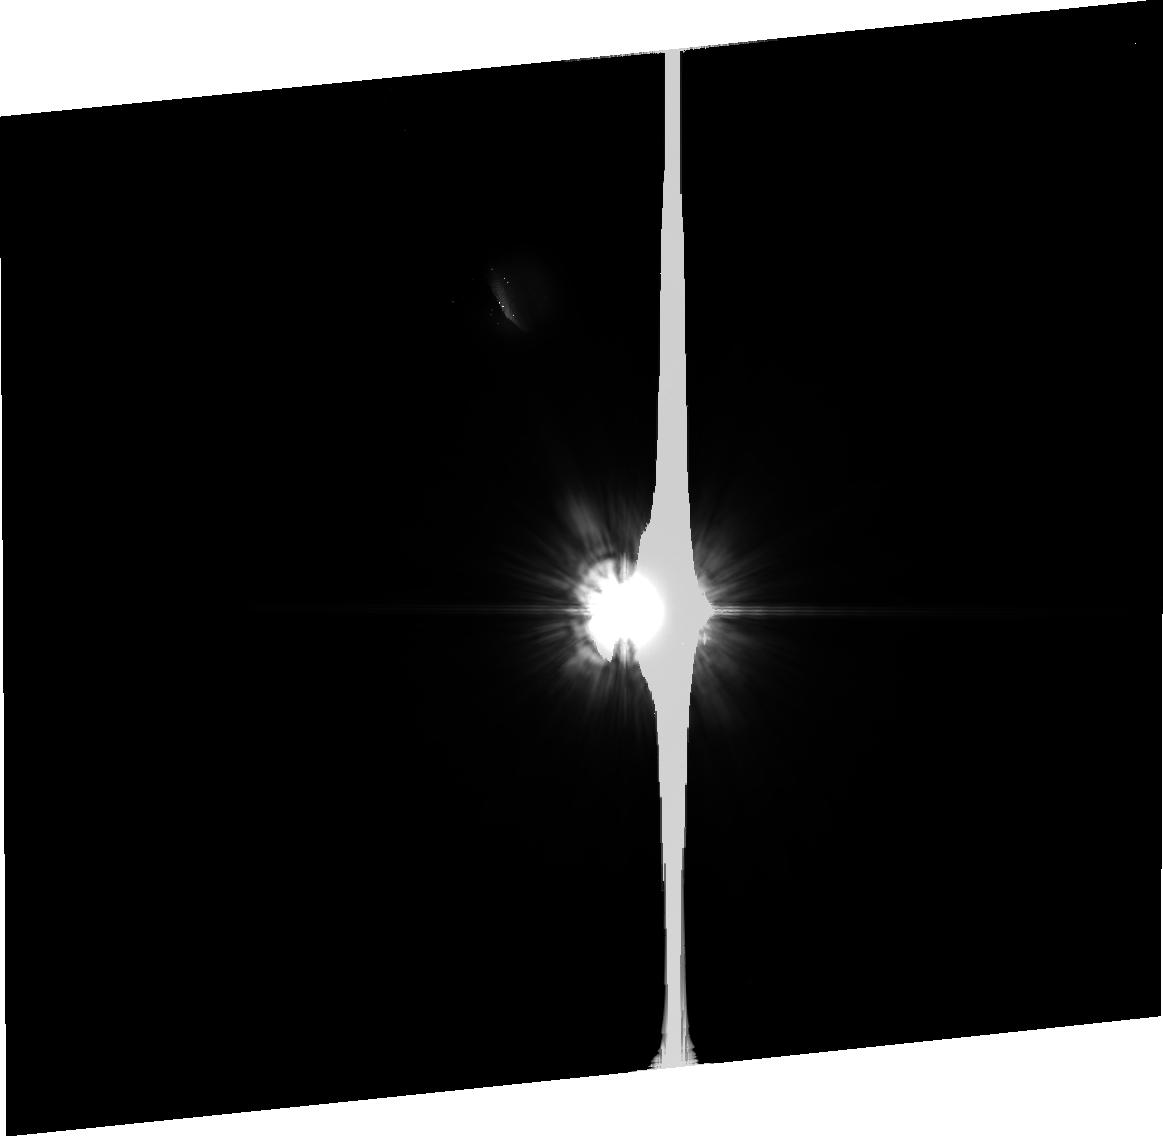
Target: PSF-HD-73752
Instrument: ACS/HRC
Filter: F606W
Exposure: 35 min
Observation ID: j9ps26020

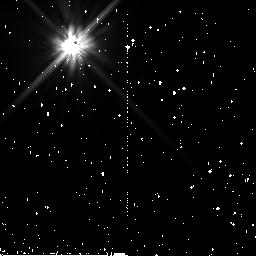
Target: HD-33636
Instrument: NICMOS/NIC2
Filter: F110W
Exposure: 38 min
Observation ID: n9ps92010

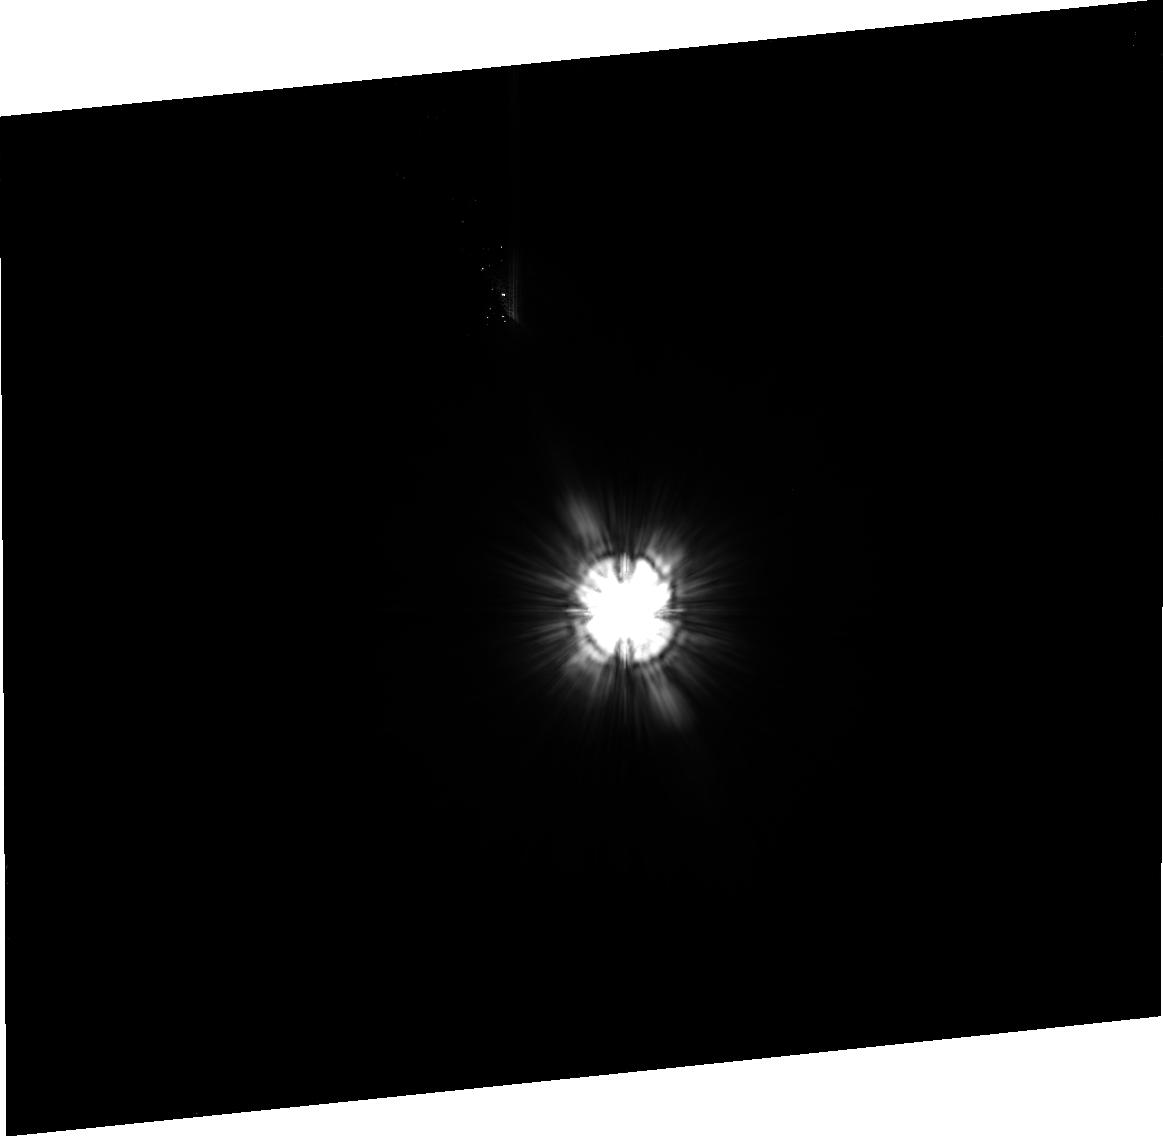
Target: HD-119124
Instrument: ACS/HRC
Filter: F606W
Exposure: 36 min
Observation ID: j9ps14020

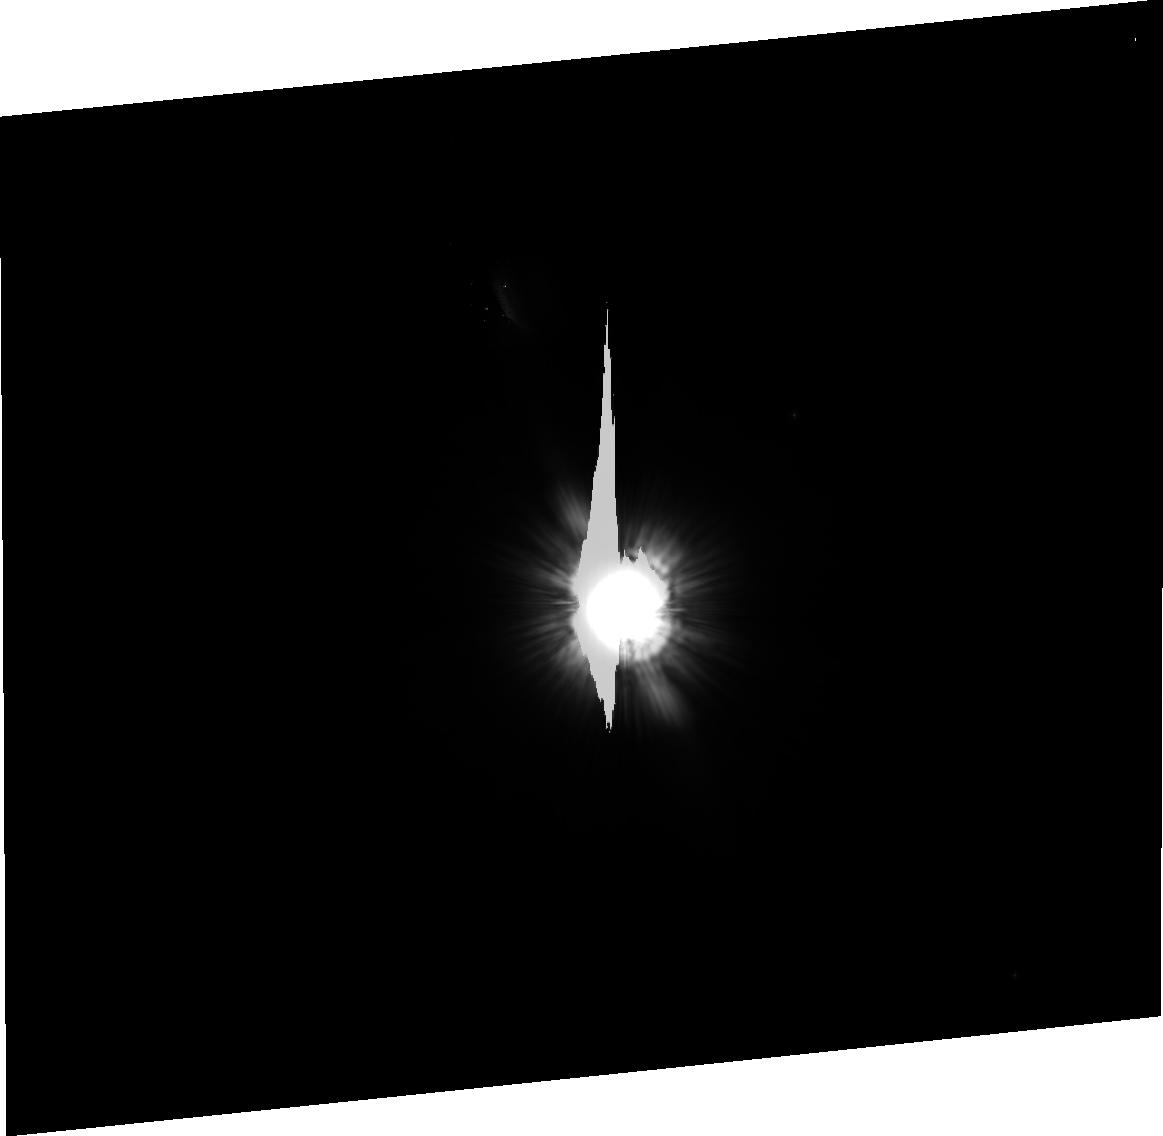
Target: HD-202275
Instrument: ACS/HRC
Filter: F606W
Exposure: 34 min
Observation ID: j9ps17020

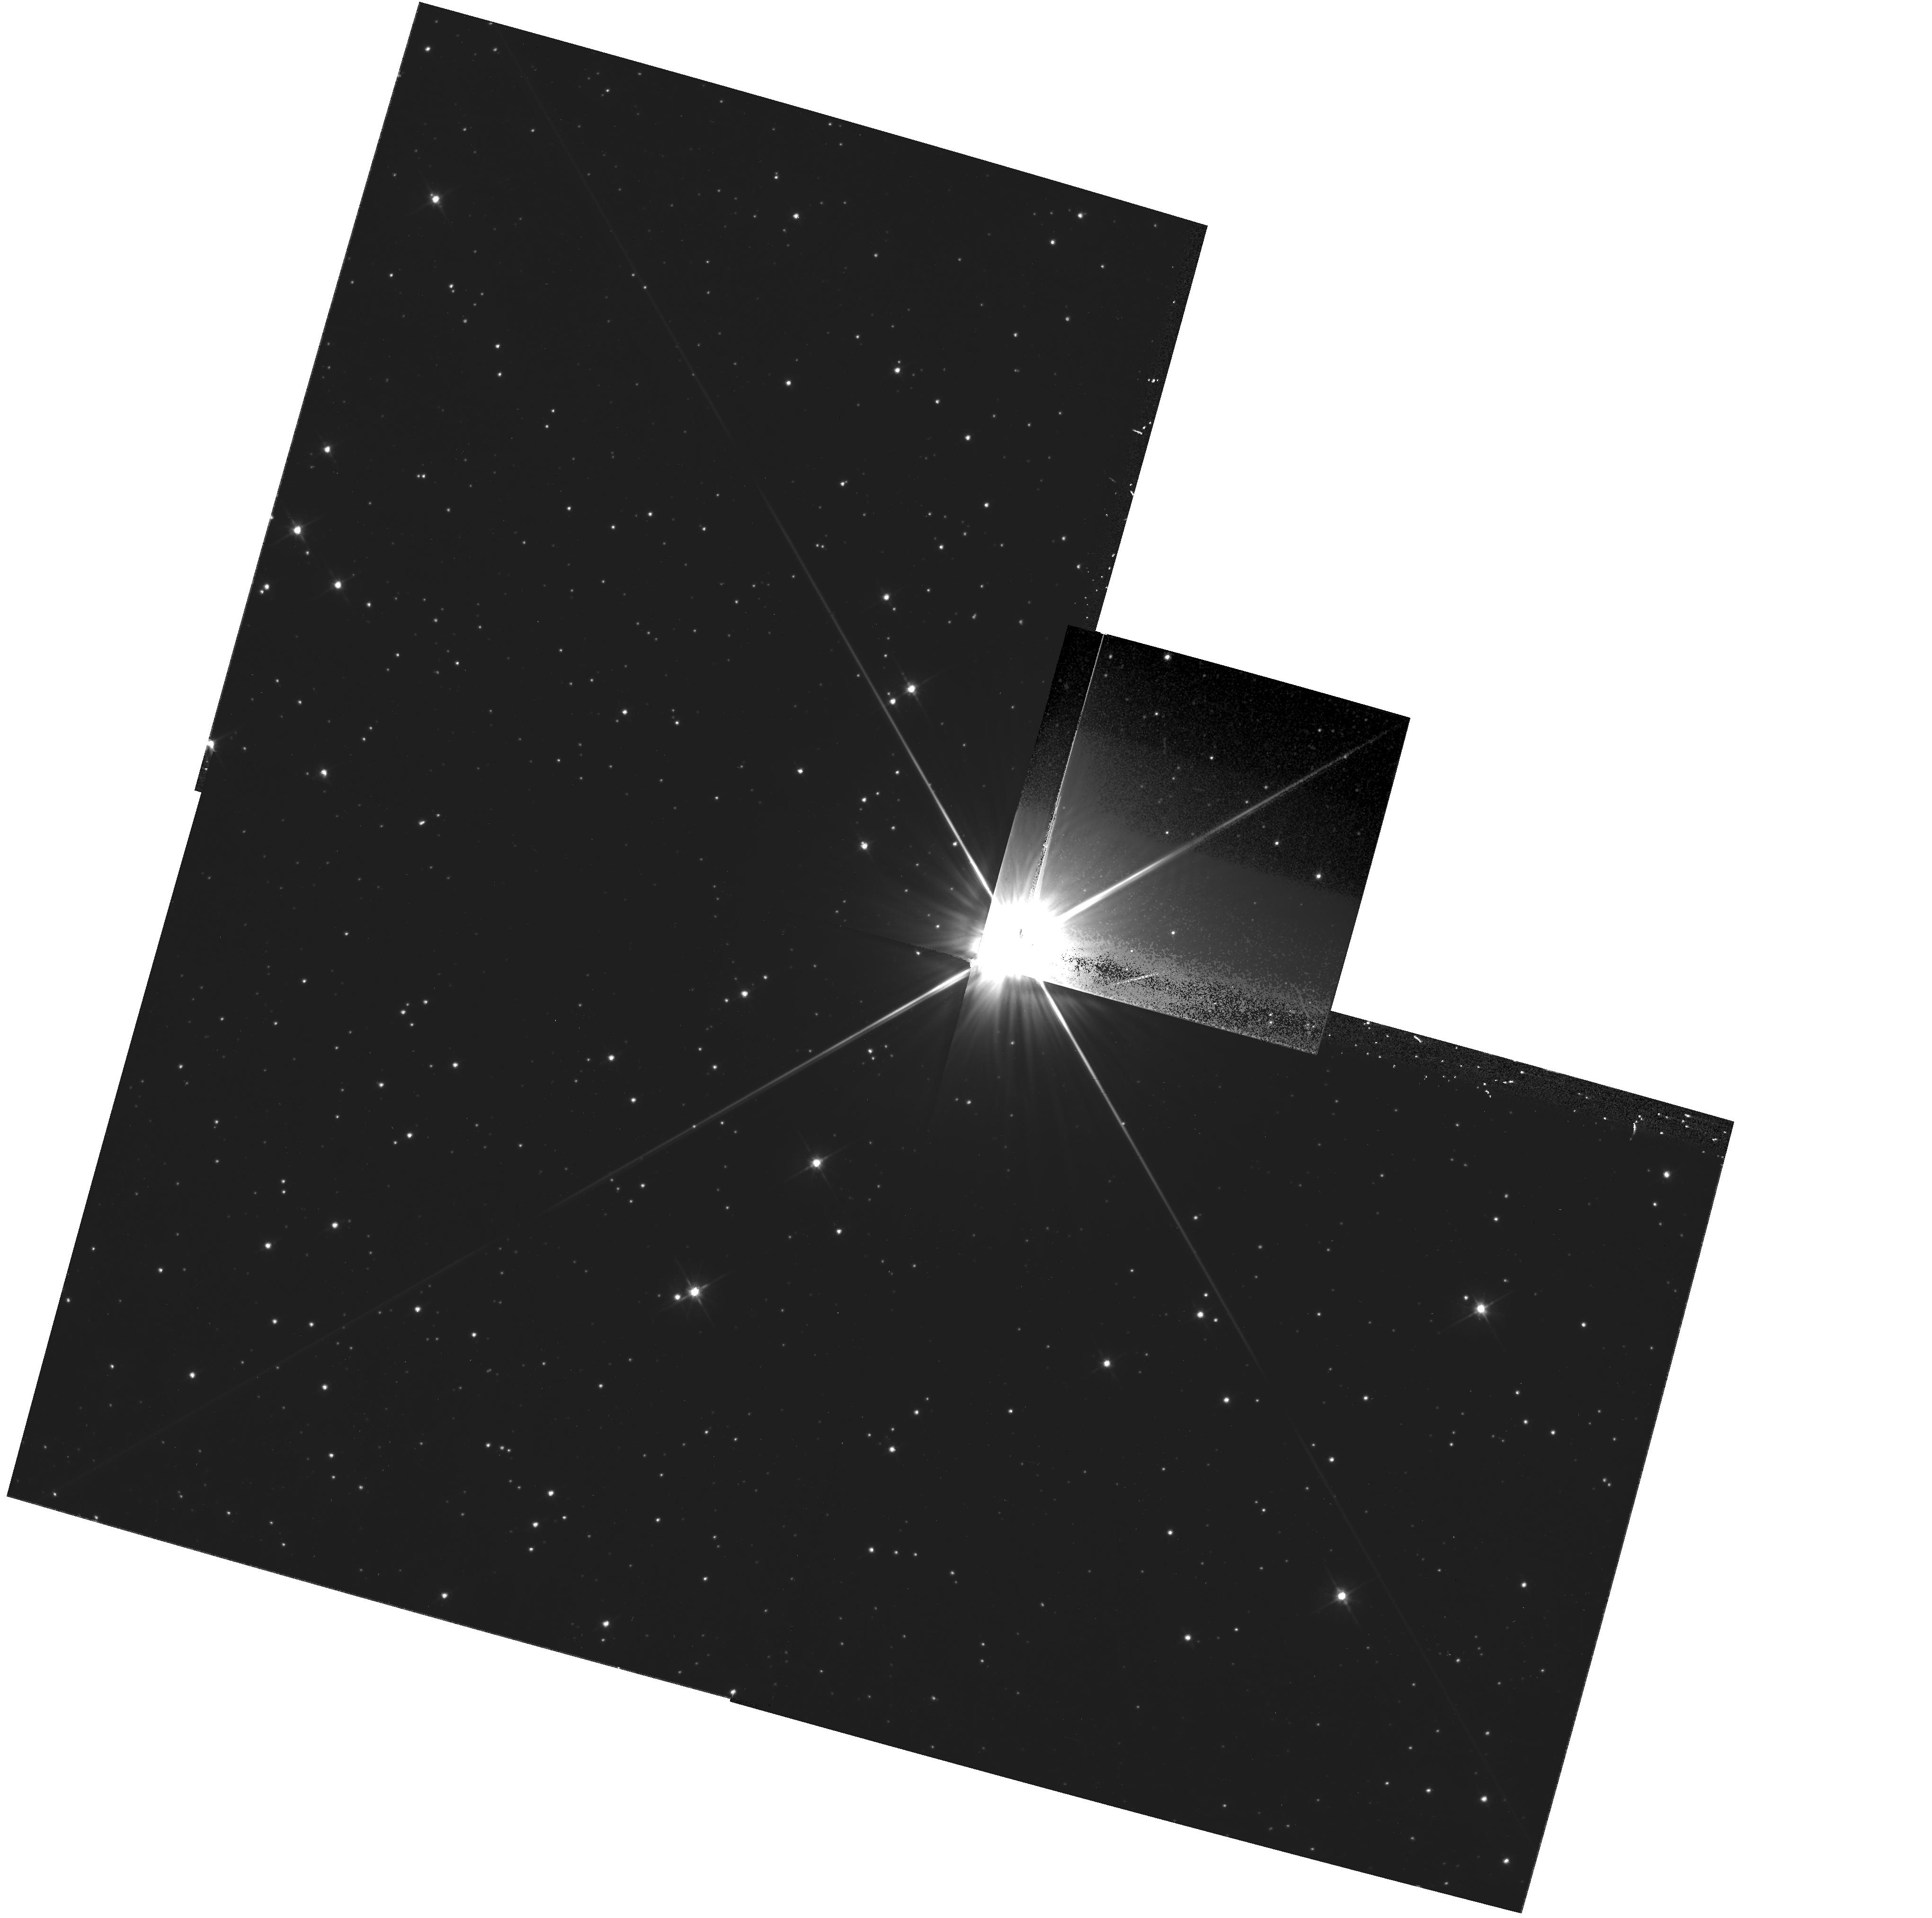
Target: HD-155826
Instrument: WFPC2/PC
Filter: F606W
Exposure: 27 min
Observation ID: hst_10896_81_wfpc2_pc_f606w_u9ps81

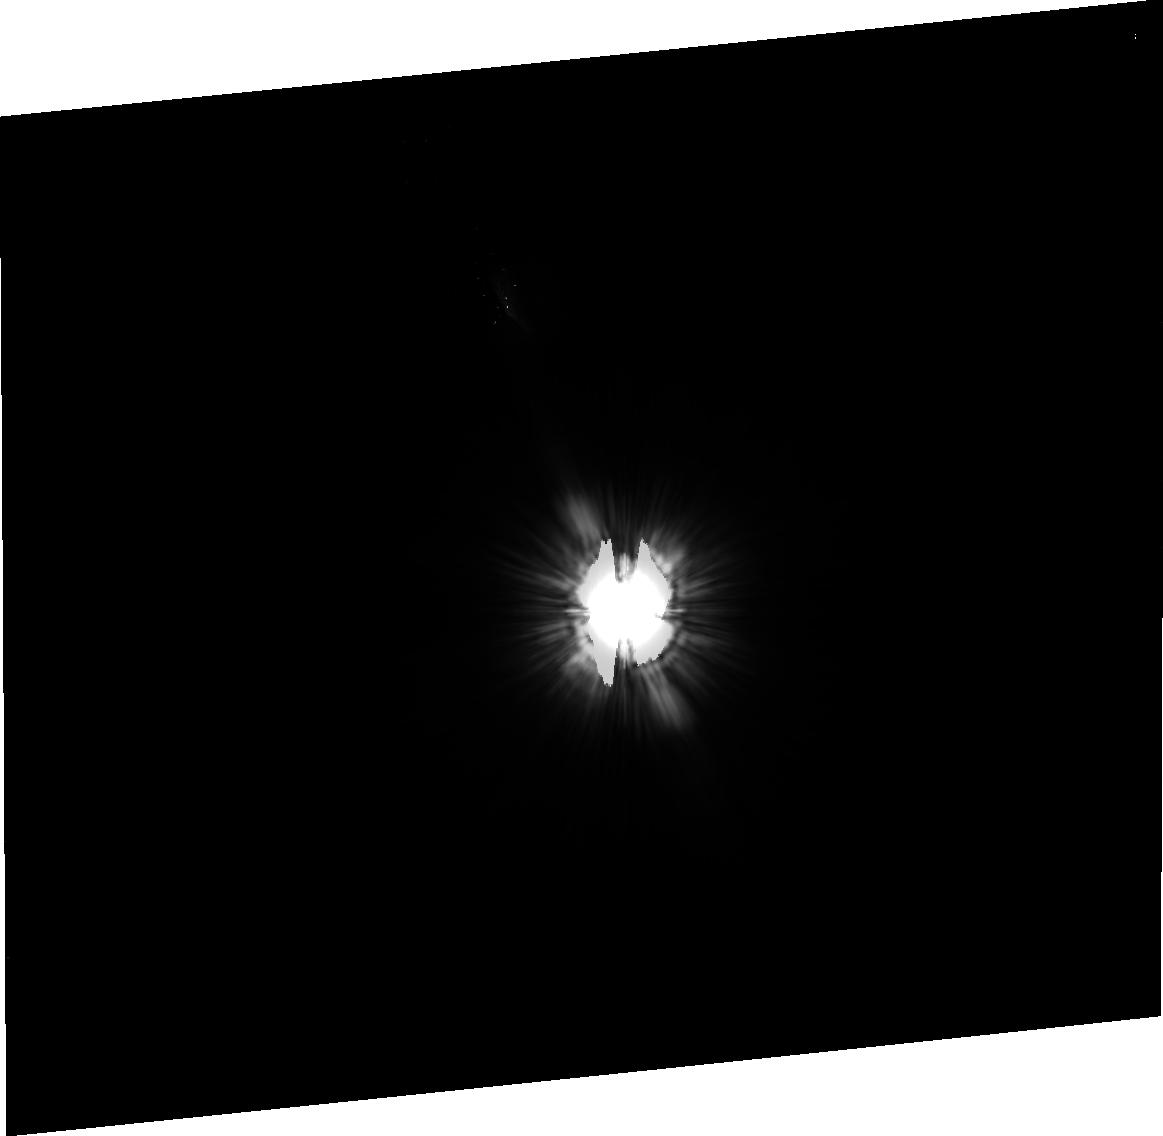
Target: PSF-HD-129312
Instrument: ACS/HRC
Filter: F606W
Exposure: 35 min
Observation ID: j9ps30020

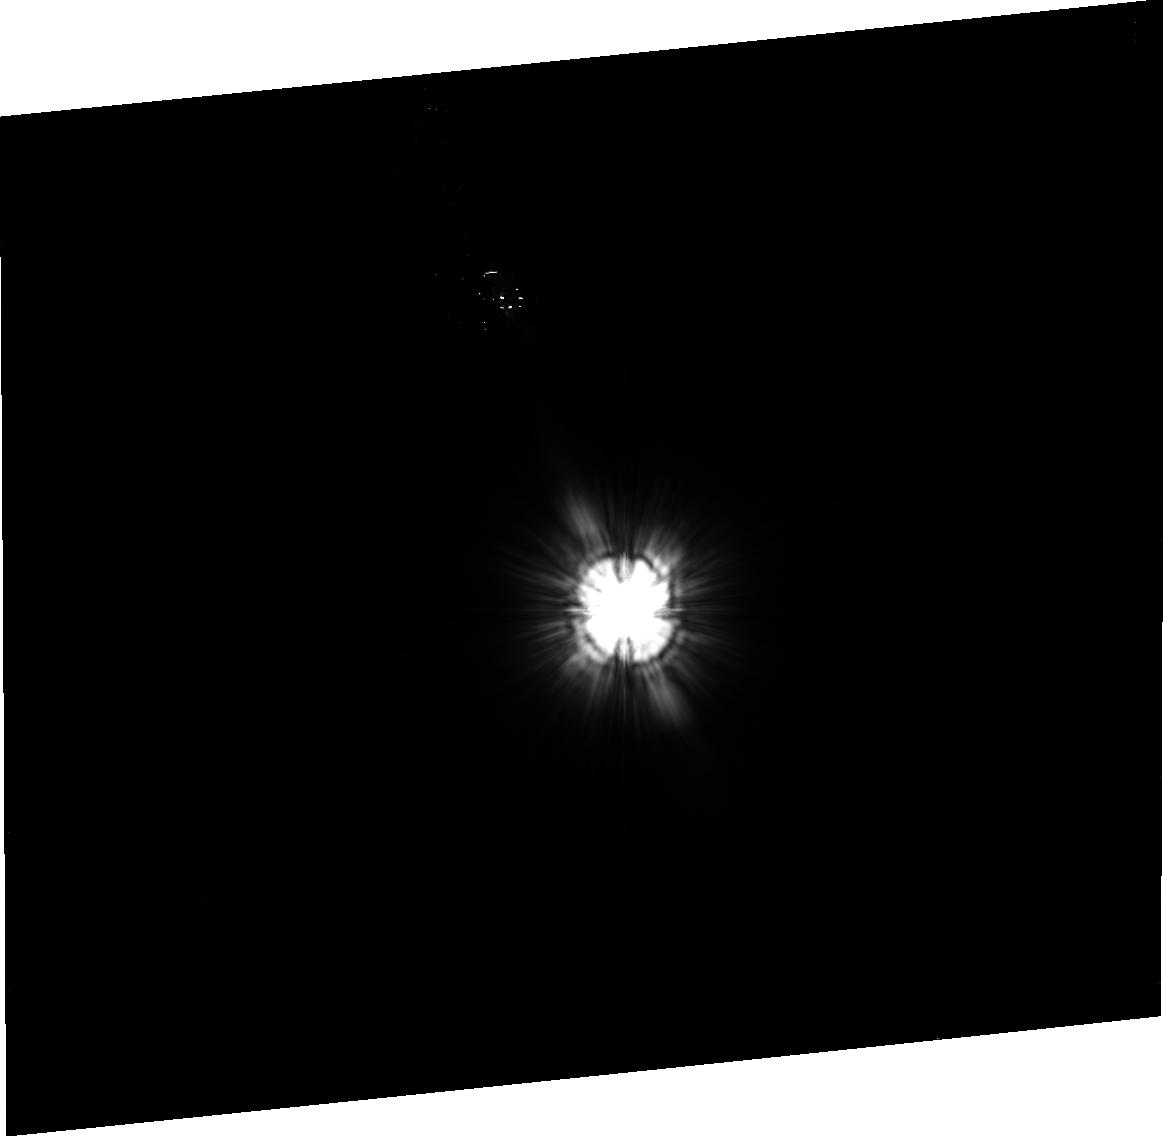
Target: HD-15115
Instrument: ACS/HRC
Filter: F606W
Exposure: 35 min
Observation ID: j9ps07020

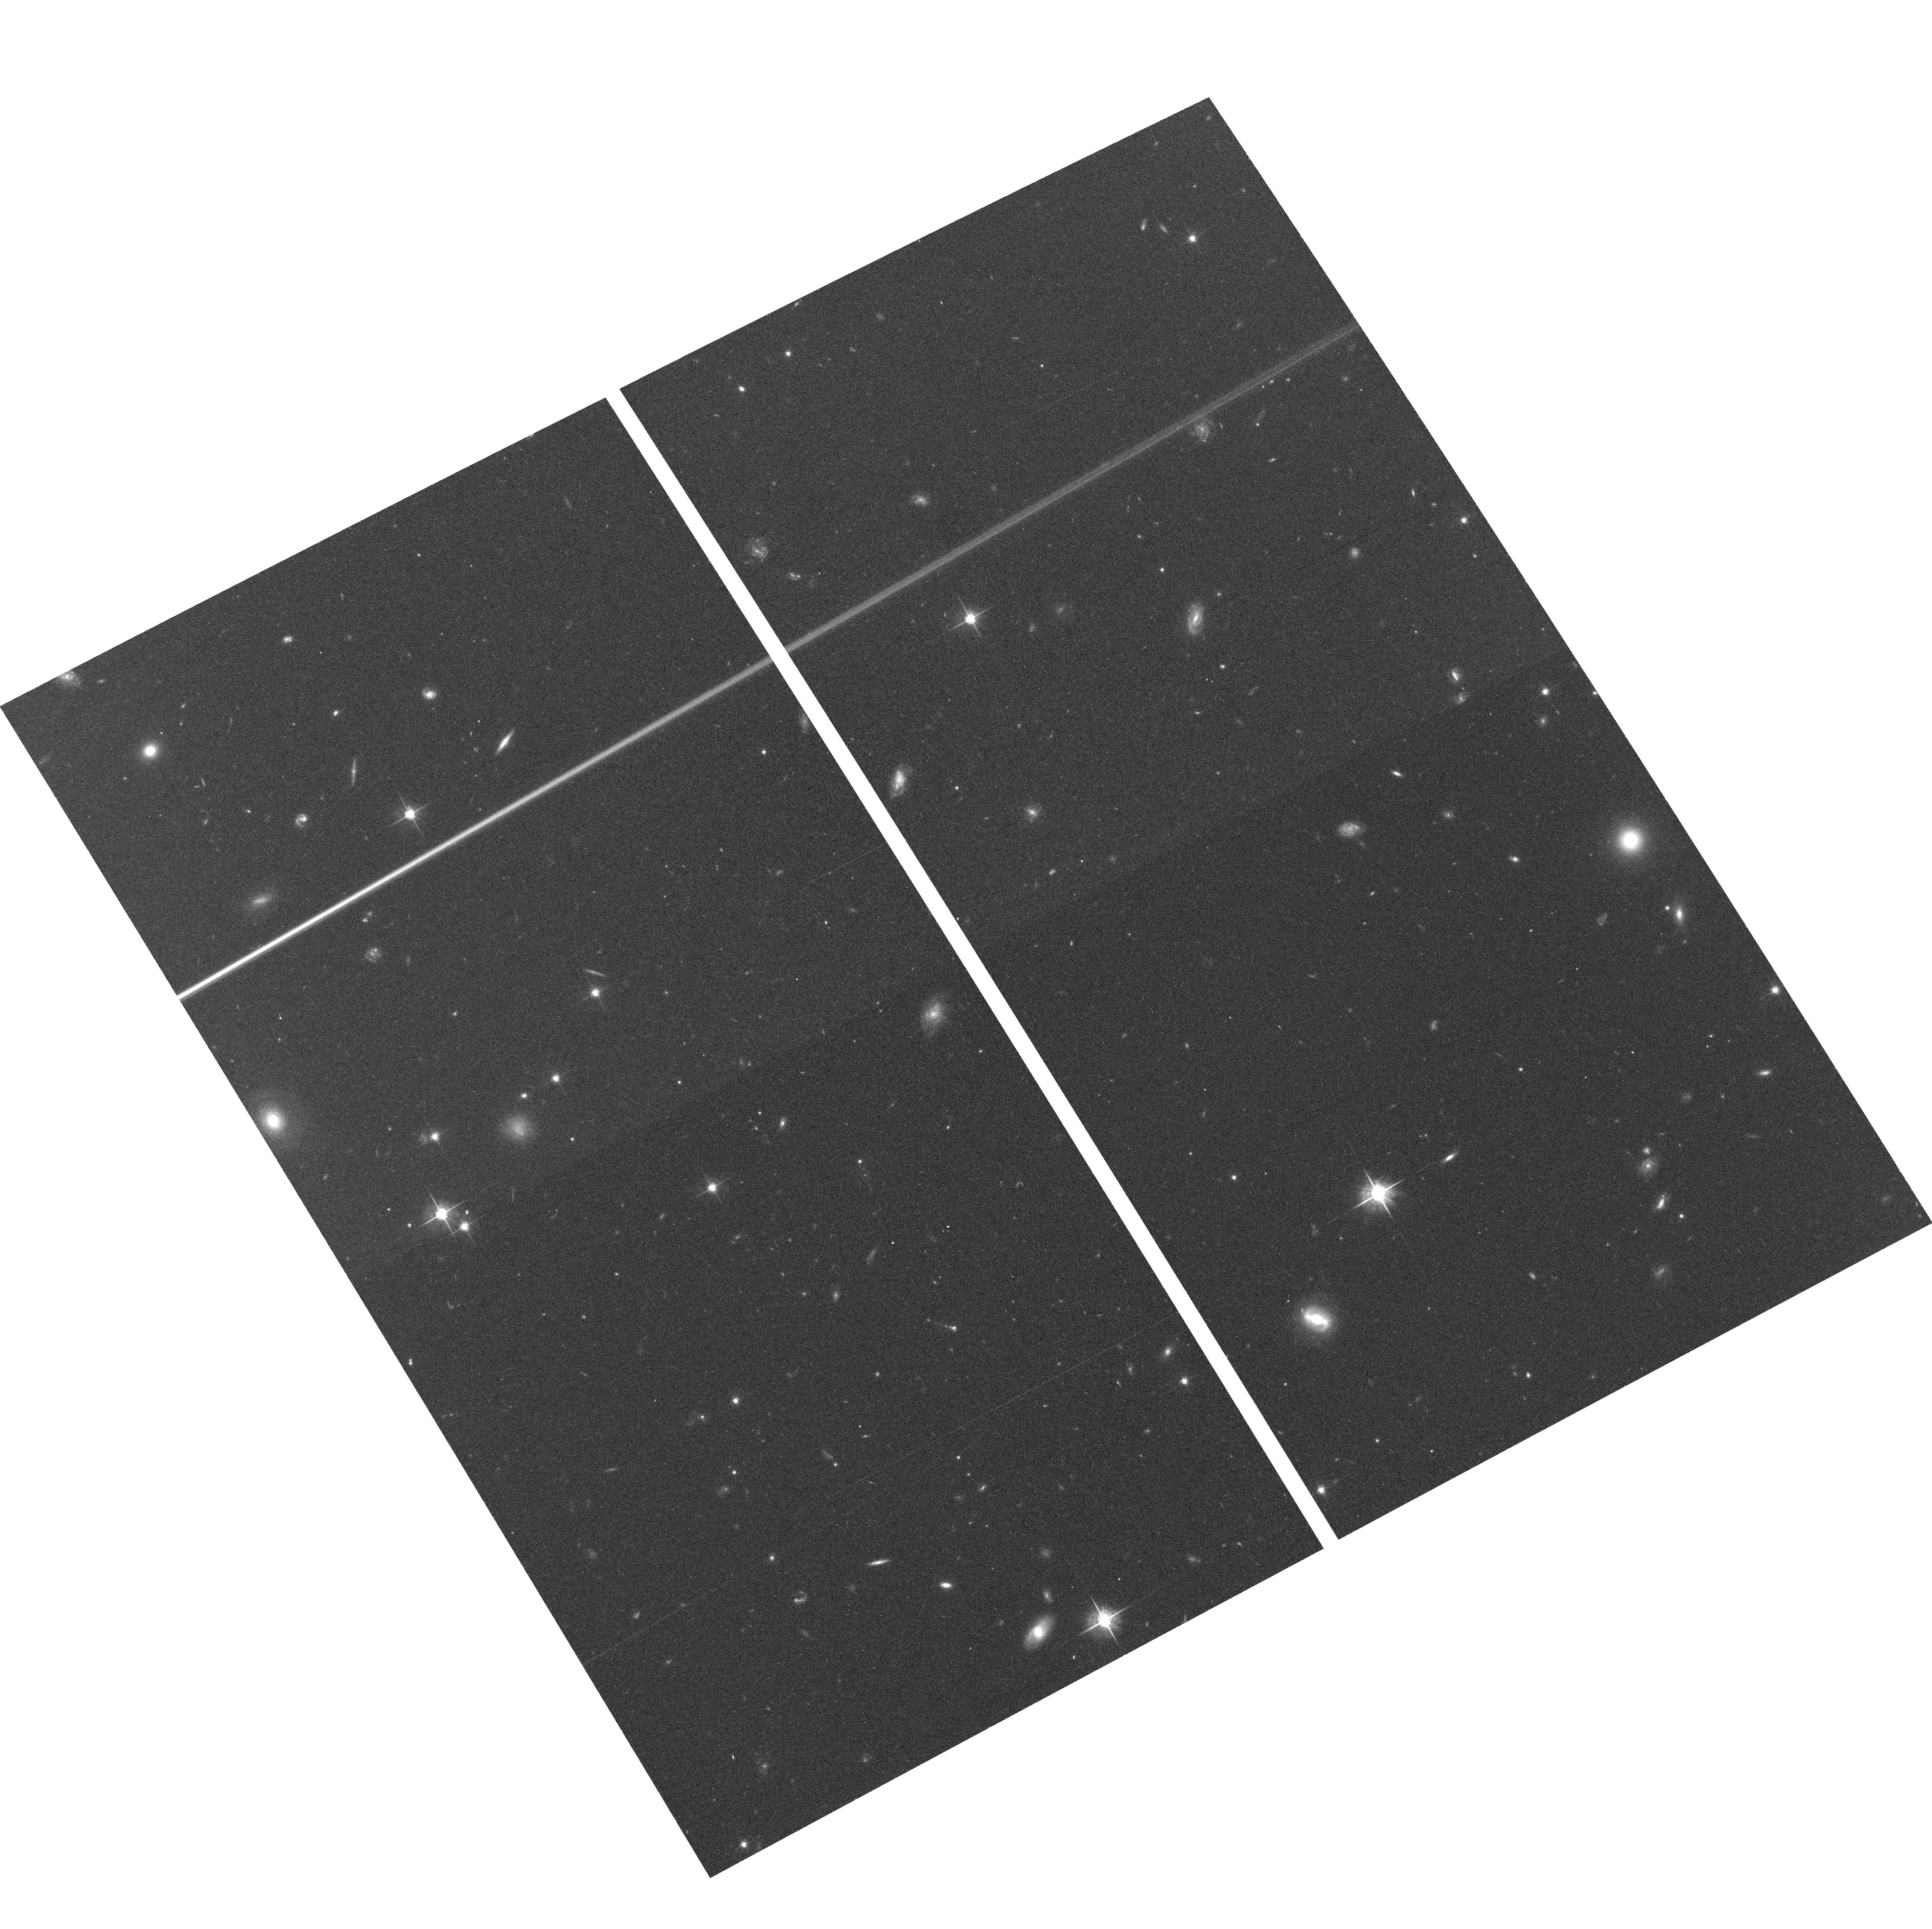
Target: field at RA 220.411°, Dec 8.162°
Instrument: ACS/WFC
Filter: F625W
Exposure: 28 min
Observation ID: hst_10896_30_acs_wfc_f625w_j9ps30

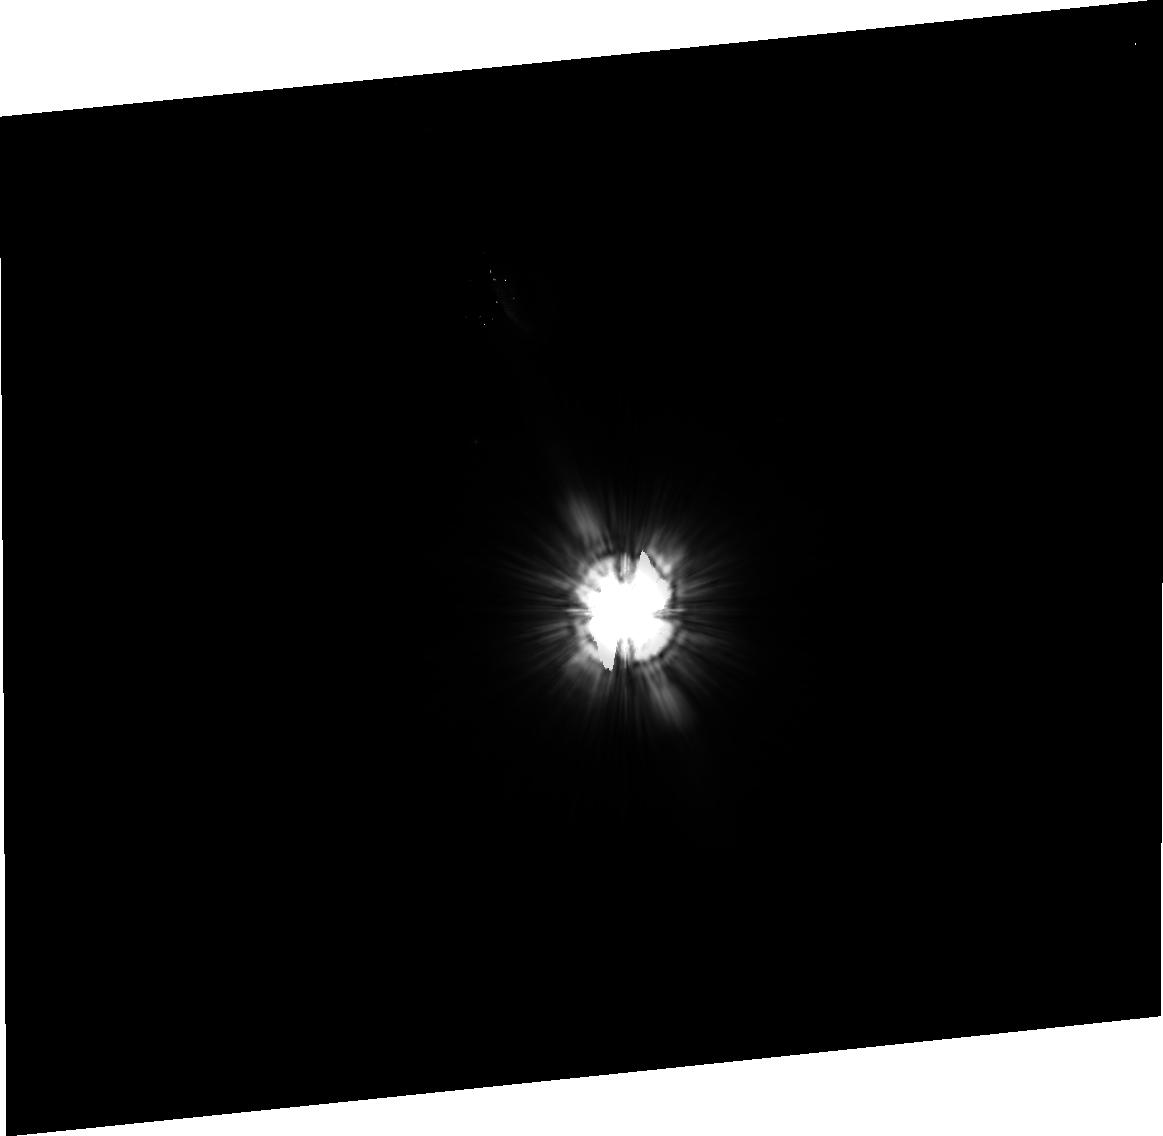
Target: HD-68456
Instrument: ACS/HRC
Filter: F606W
Exposure: 35 min
Observation ID: j9ps11020

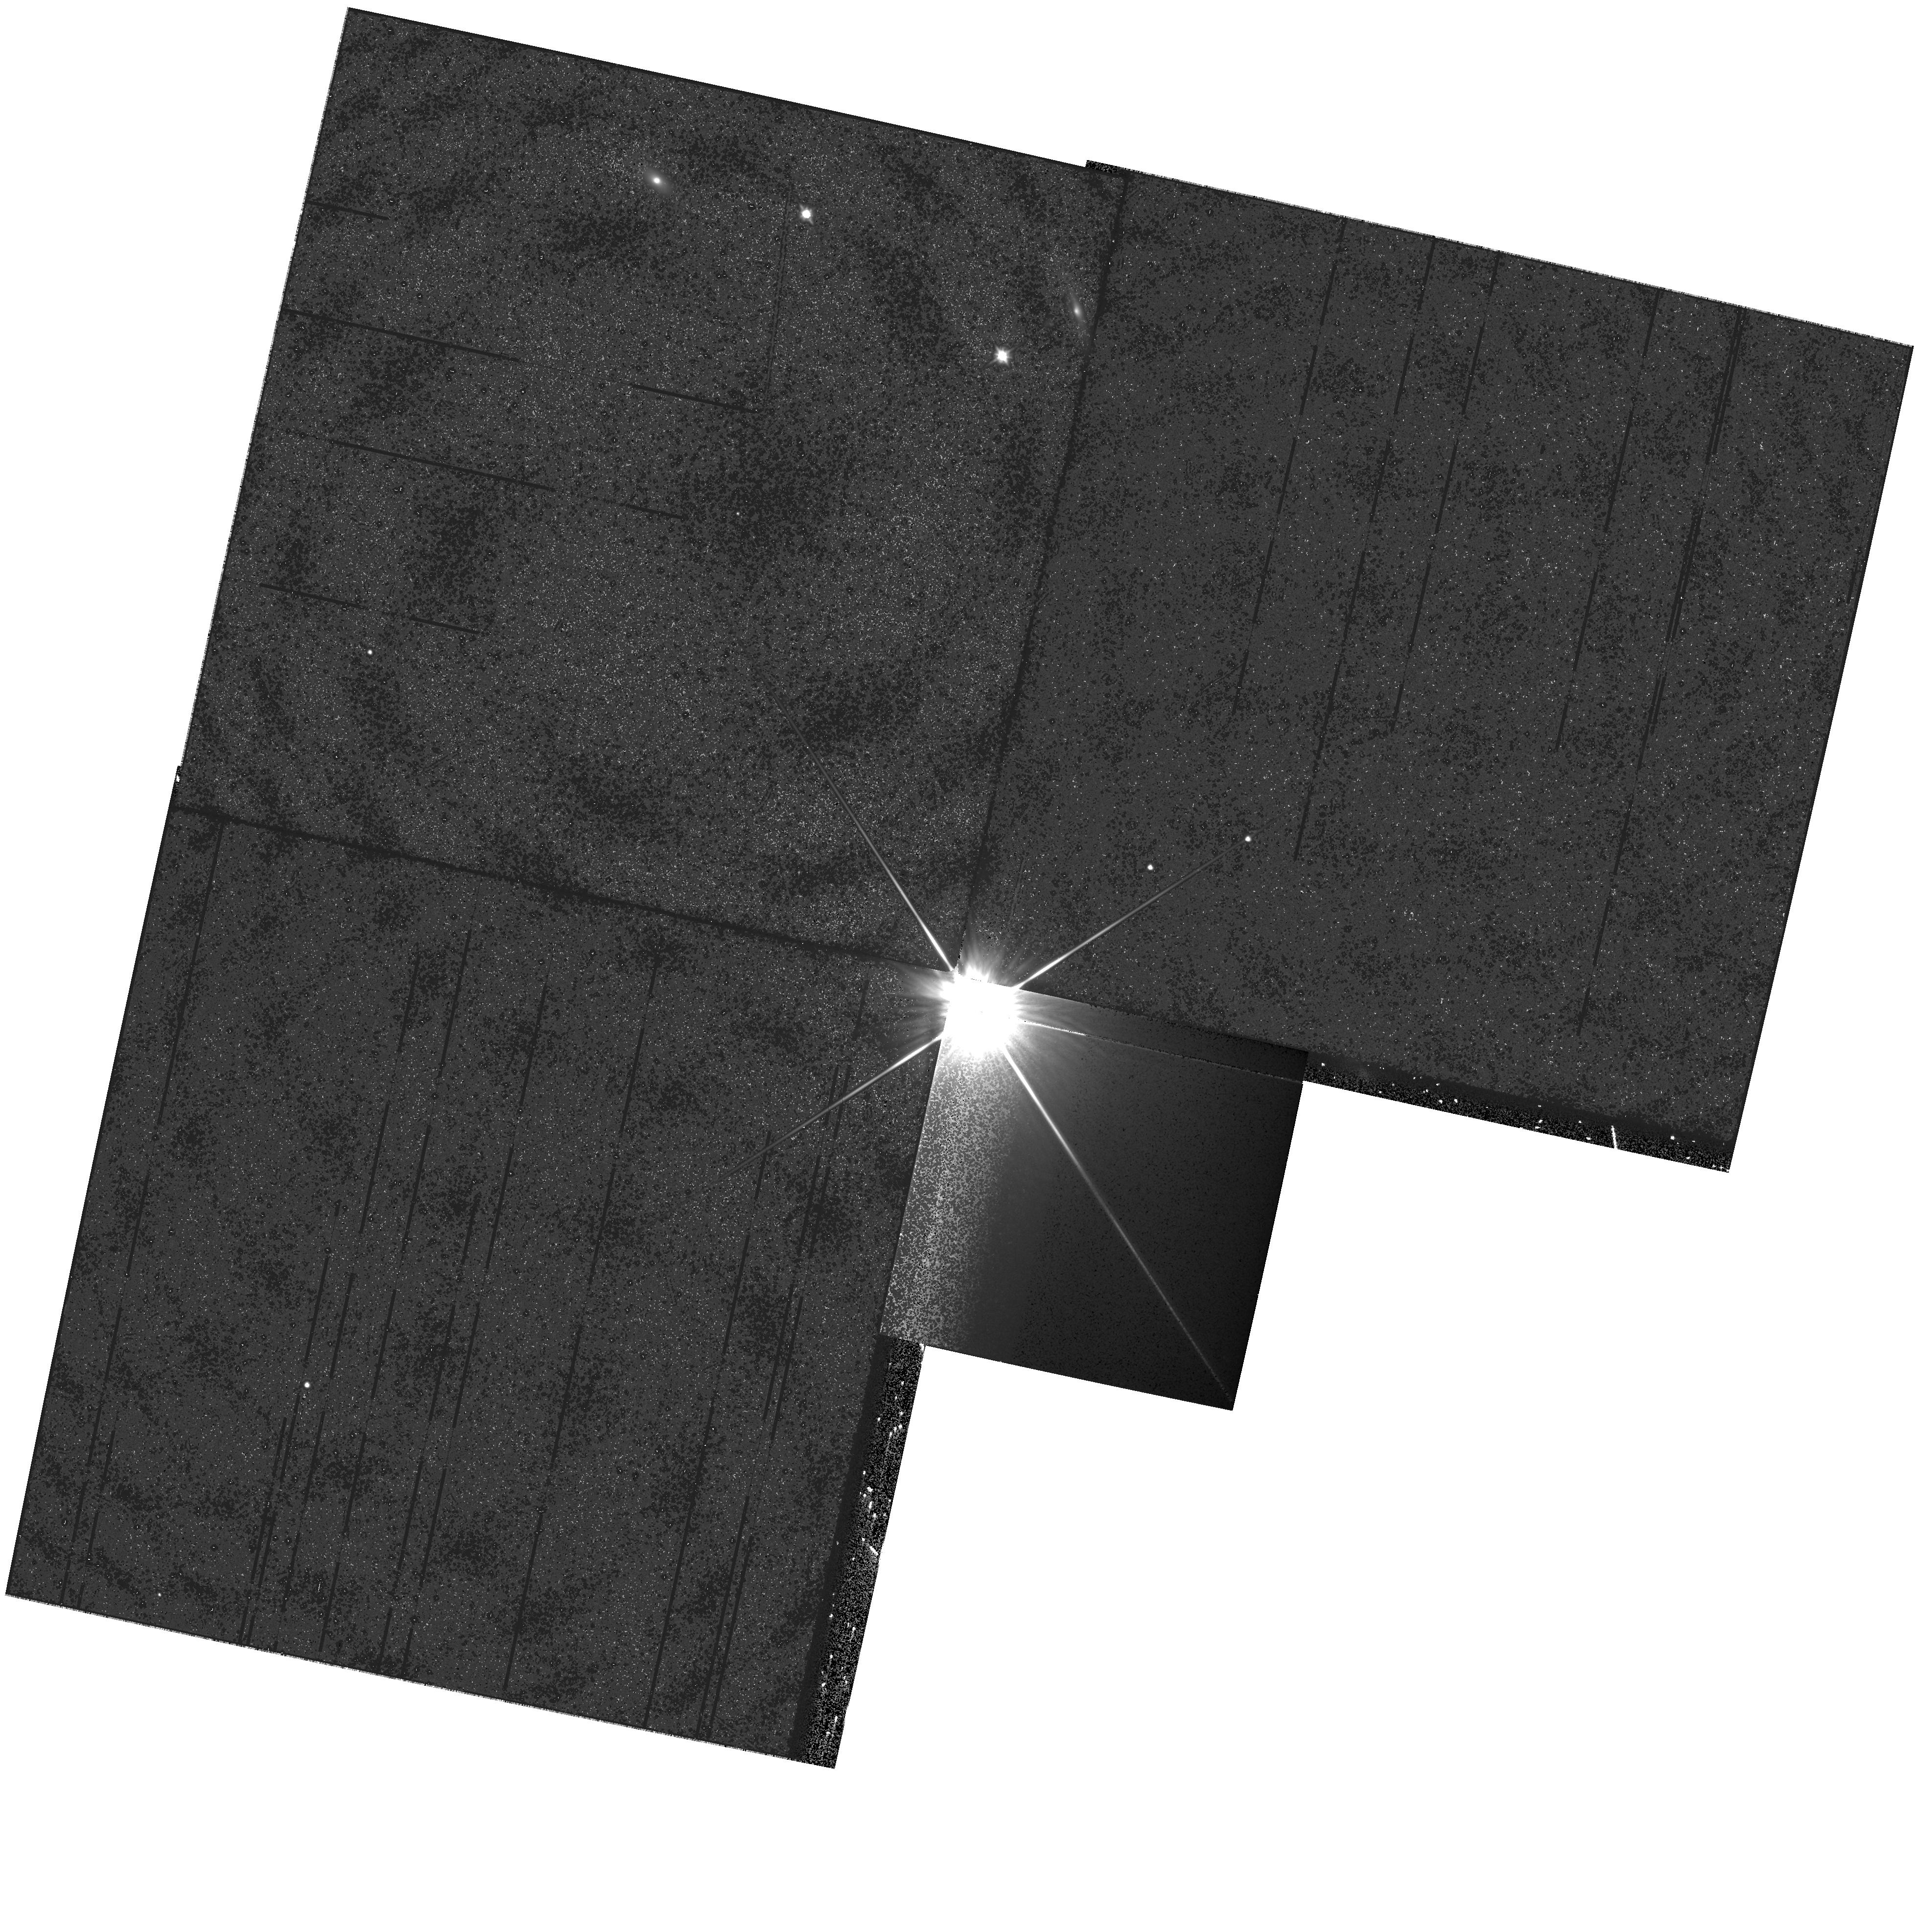
Target: PSF-HD-121812
Instrument: WFPC2/PC
Filter: F606W
Exposure: 27 min
Observation ID: hst_10896_83_wfpc2_pc_f606w_u9ps83

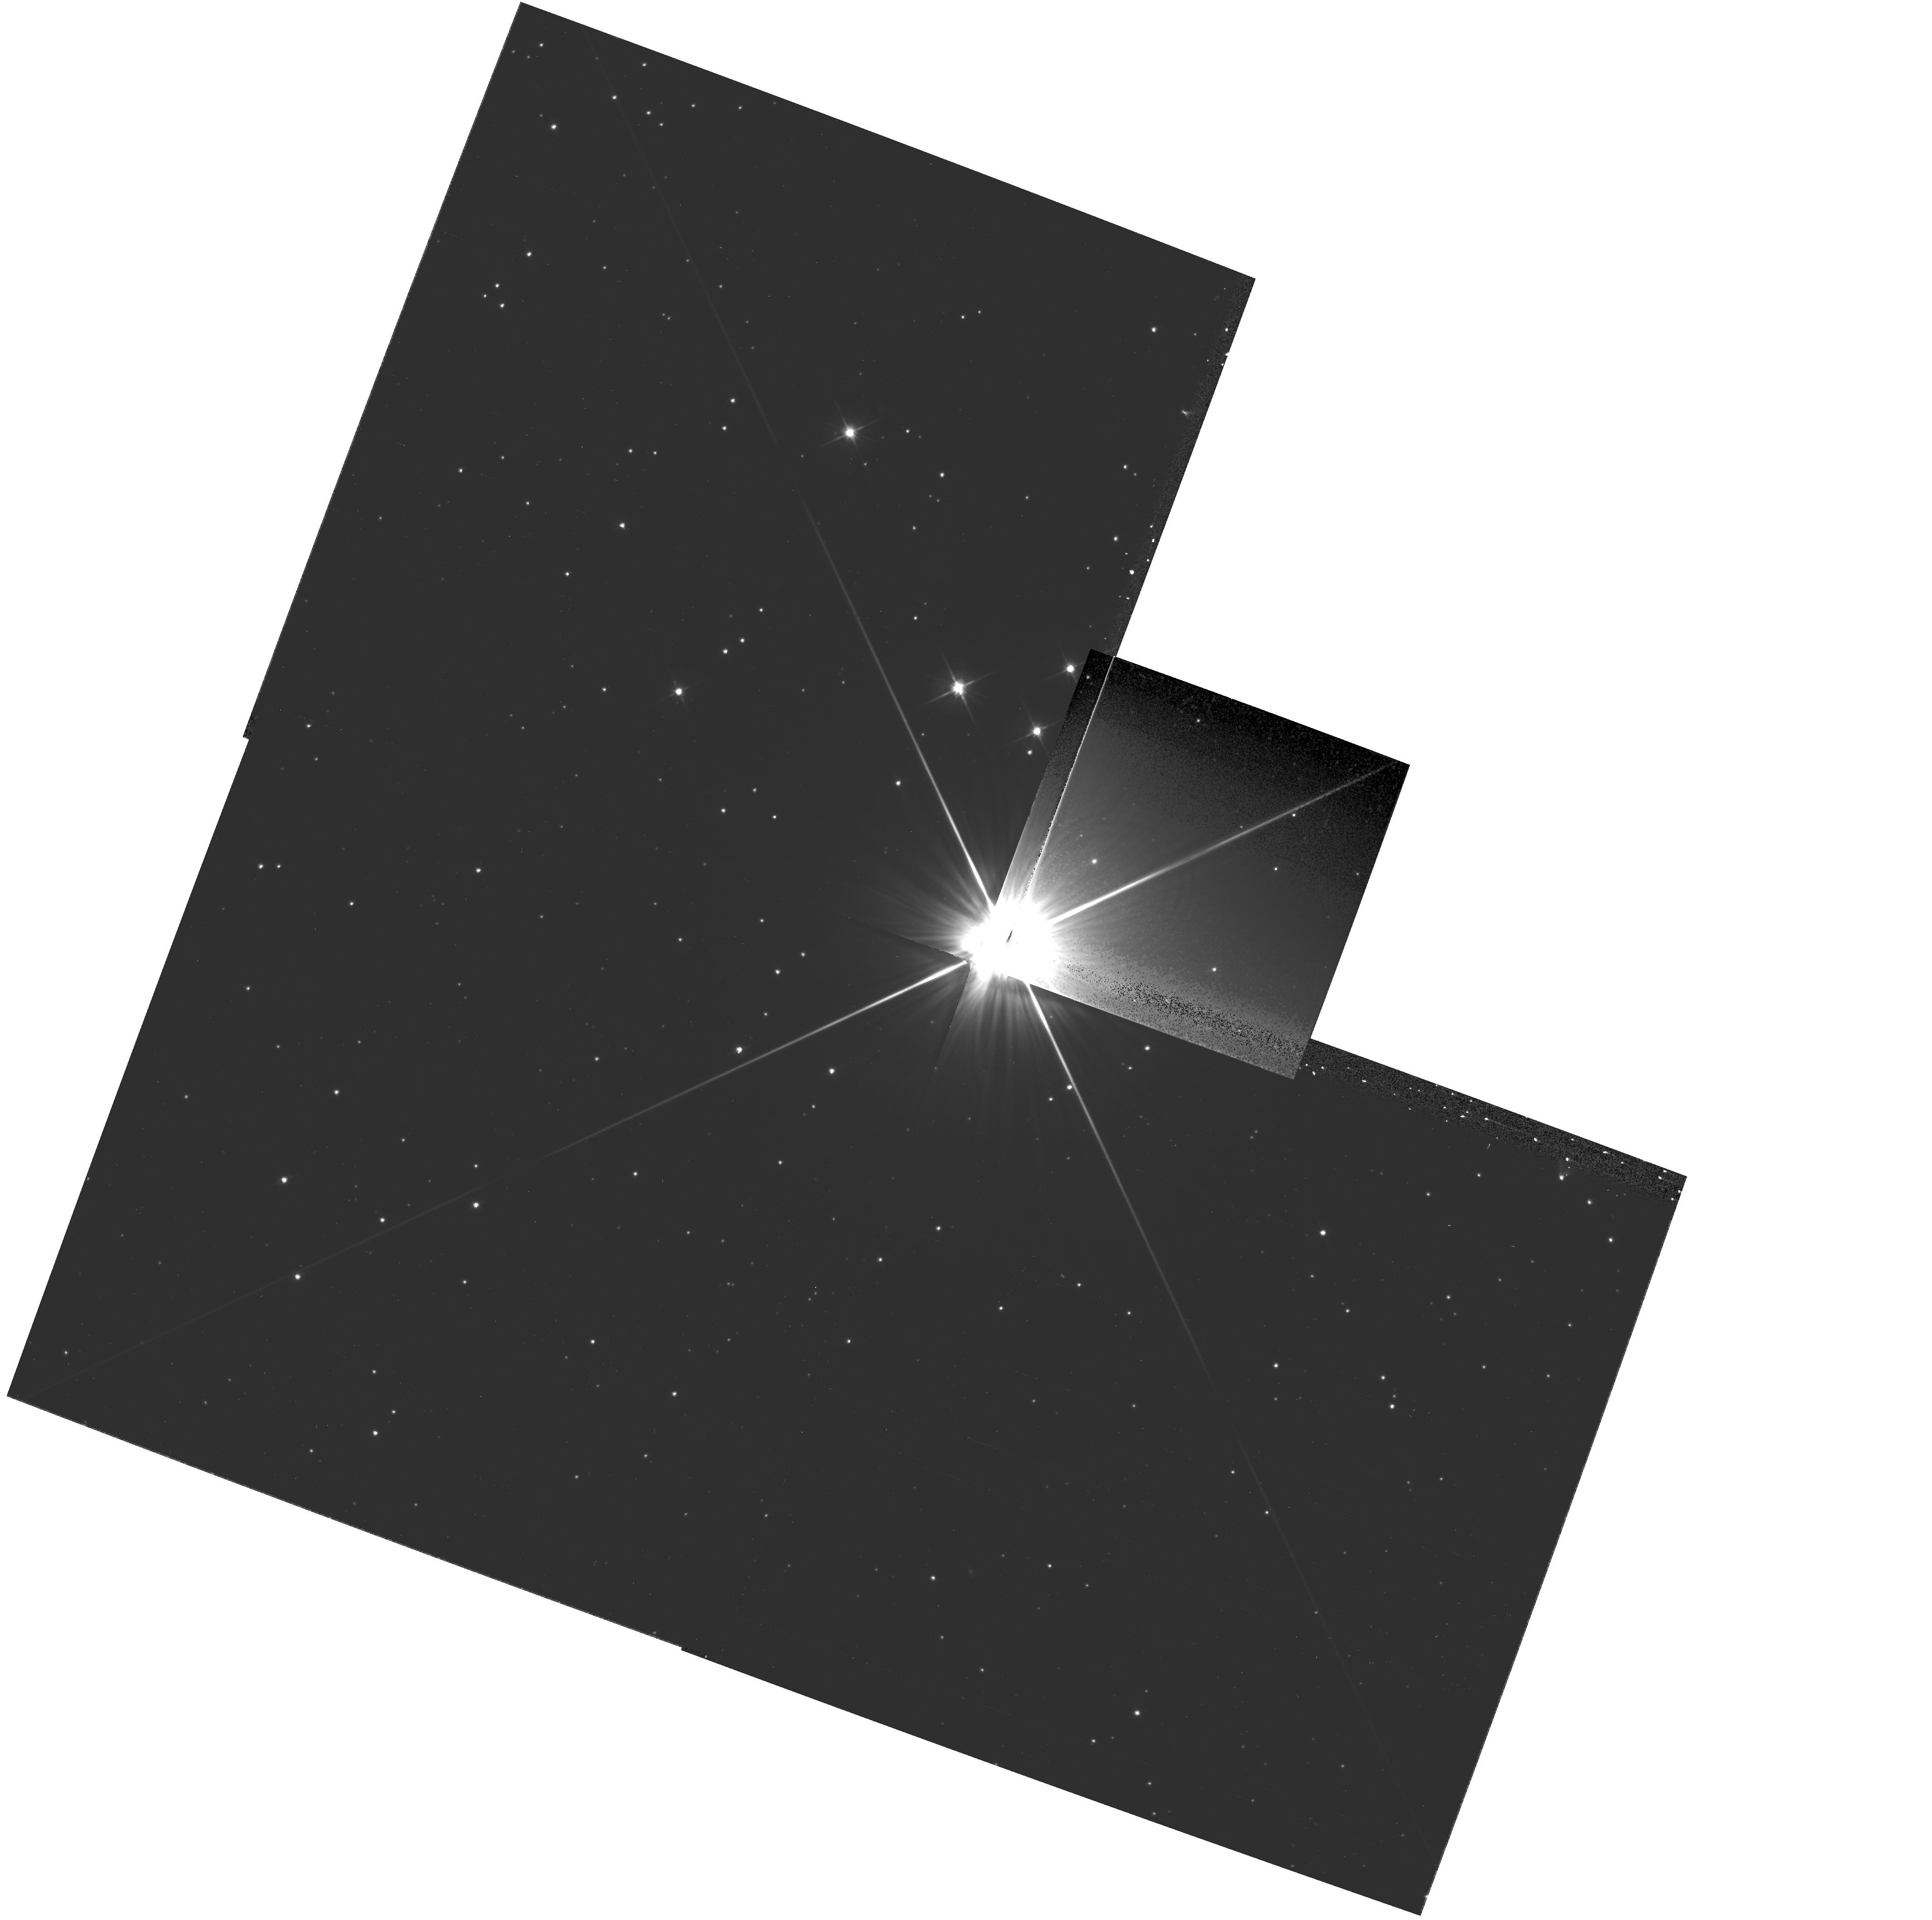
Target: HD-170773
Instrument: WFPC2/PC
Filter: F606W
Exposure: 27 min
Observation ID: hst_10896_88_wfpc2_pc_f606w_u9ps88

An Efficient ACS Coronagraphic Survey for Debris Disks around Nearby Stars (PI: Kalas, Paul George)

We propose to finish our Cycle 11 optical survey for nearby debris disks using the ACS/HRC coronagraph. Out of 43 orbits originally proposed for the survey, 23 orbits were allocated, leading to a survey of 22 stars, from which two new debris disks were imaged for the first time. Our analysis of the initial survey gives an empirical estimate for the detection rate of debris disks relative to heliocentric distance and dust optical depth. Our target list for Cycle 15 is now optimized to yield more frequent disk detections. Likewise our observing strategy is improved to maximize sensitivity per telescope orbit allocated. Therefore we present the most efficient survey possible. The scientific motivation is to obtain scattered light images of previously unresolved debris disks to determine their viewing geometry and physical architecture, both of which may characterize the underlying planetary system. We choose 25 debris disk targets for which we predict a detection rate of 25% ? 5%. Four targets have extrasolar planets from which the viewing geometry revealed by a disk detection will resolve the v sin(i) ambiguity in the planet masses. These targets present the remarkable opportunity of finally seeing a debris disk in system with known planets.